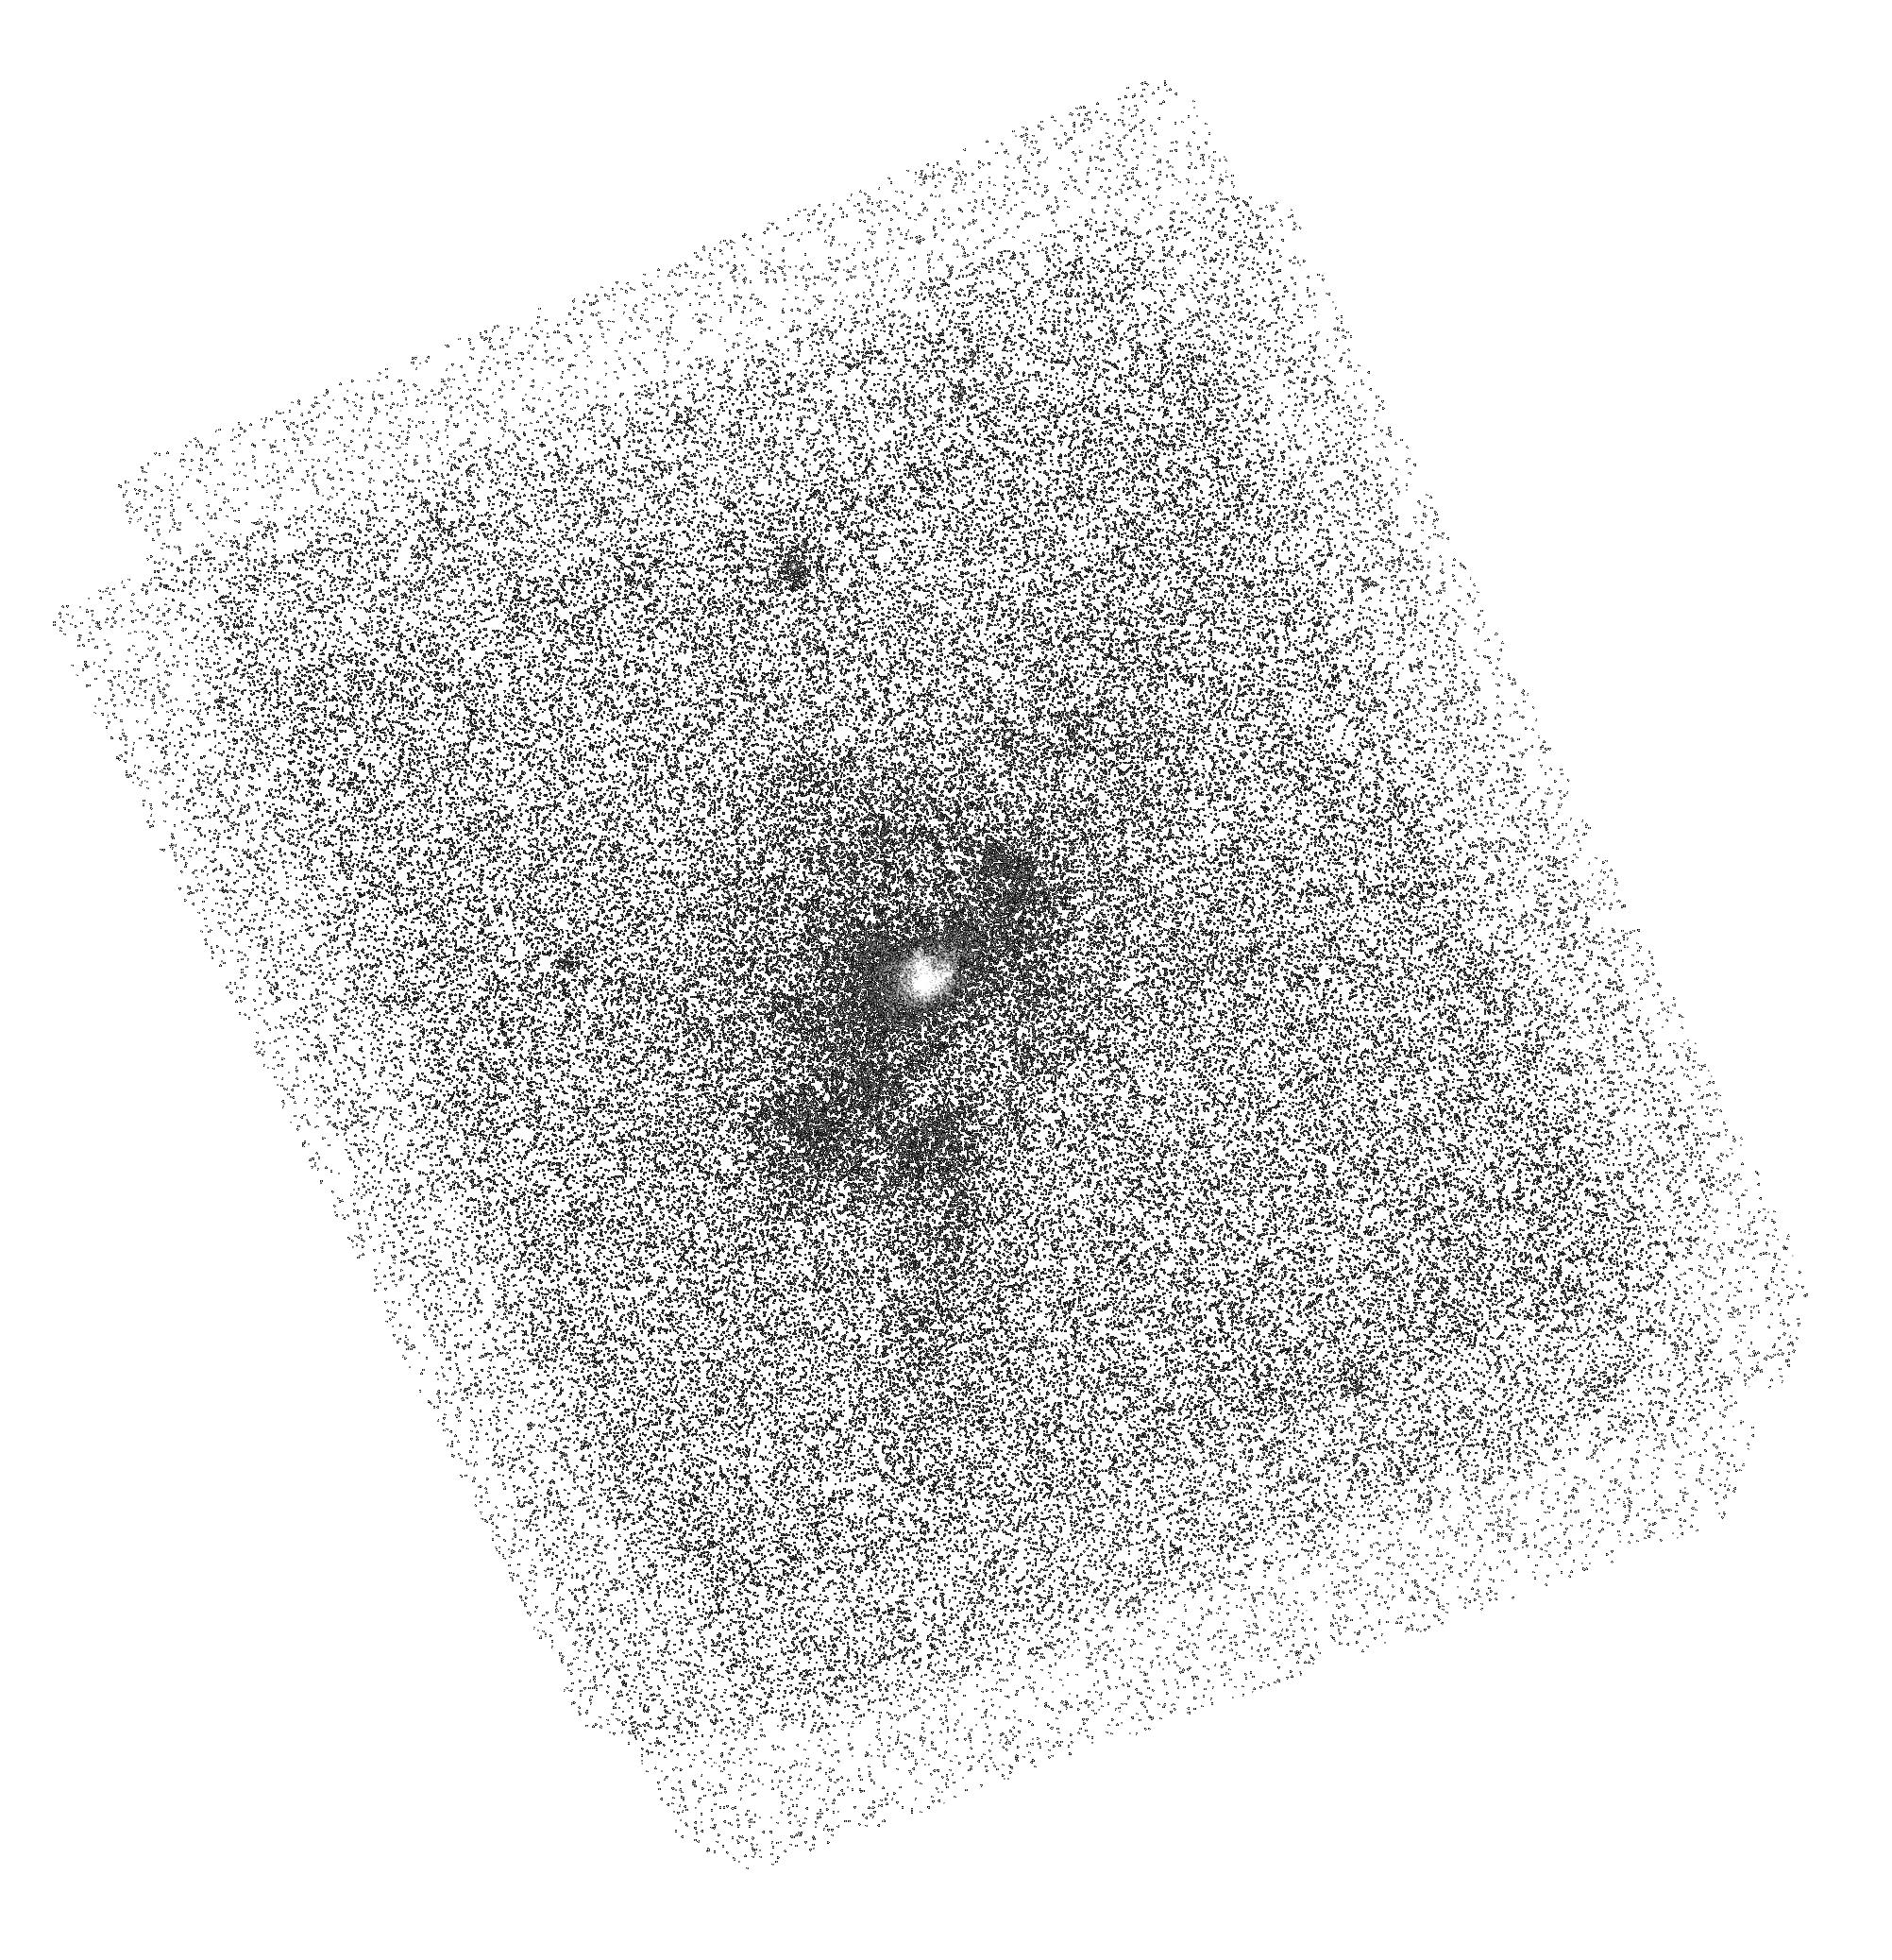
Target: J0833+1000
Instrument: ACS/SBC
Filter: F150LP
Exposure: 1.4 h
Observation ID: hst_15655_58_acs_sbc_f150lp_jdxi58

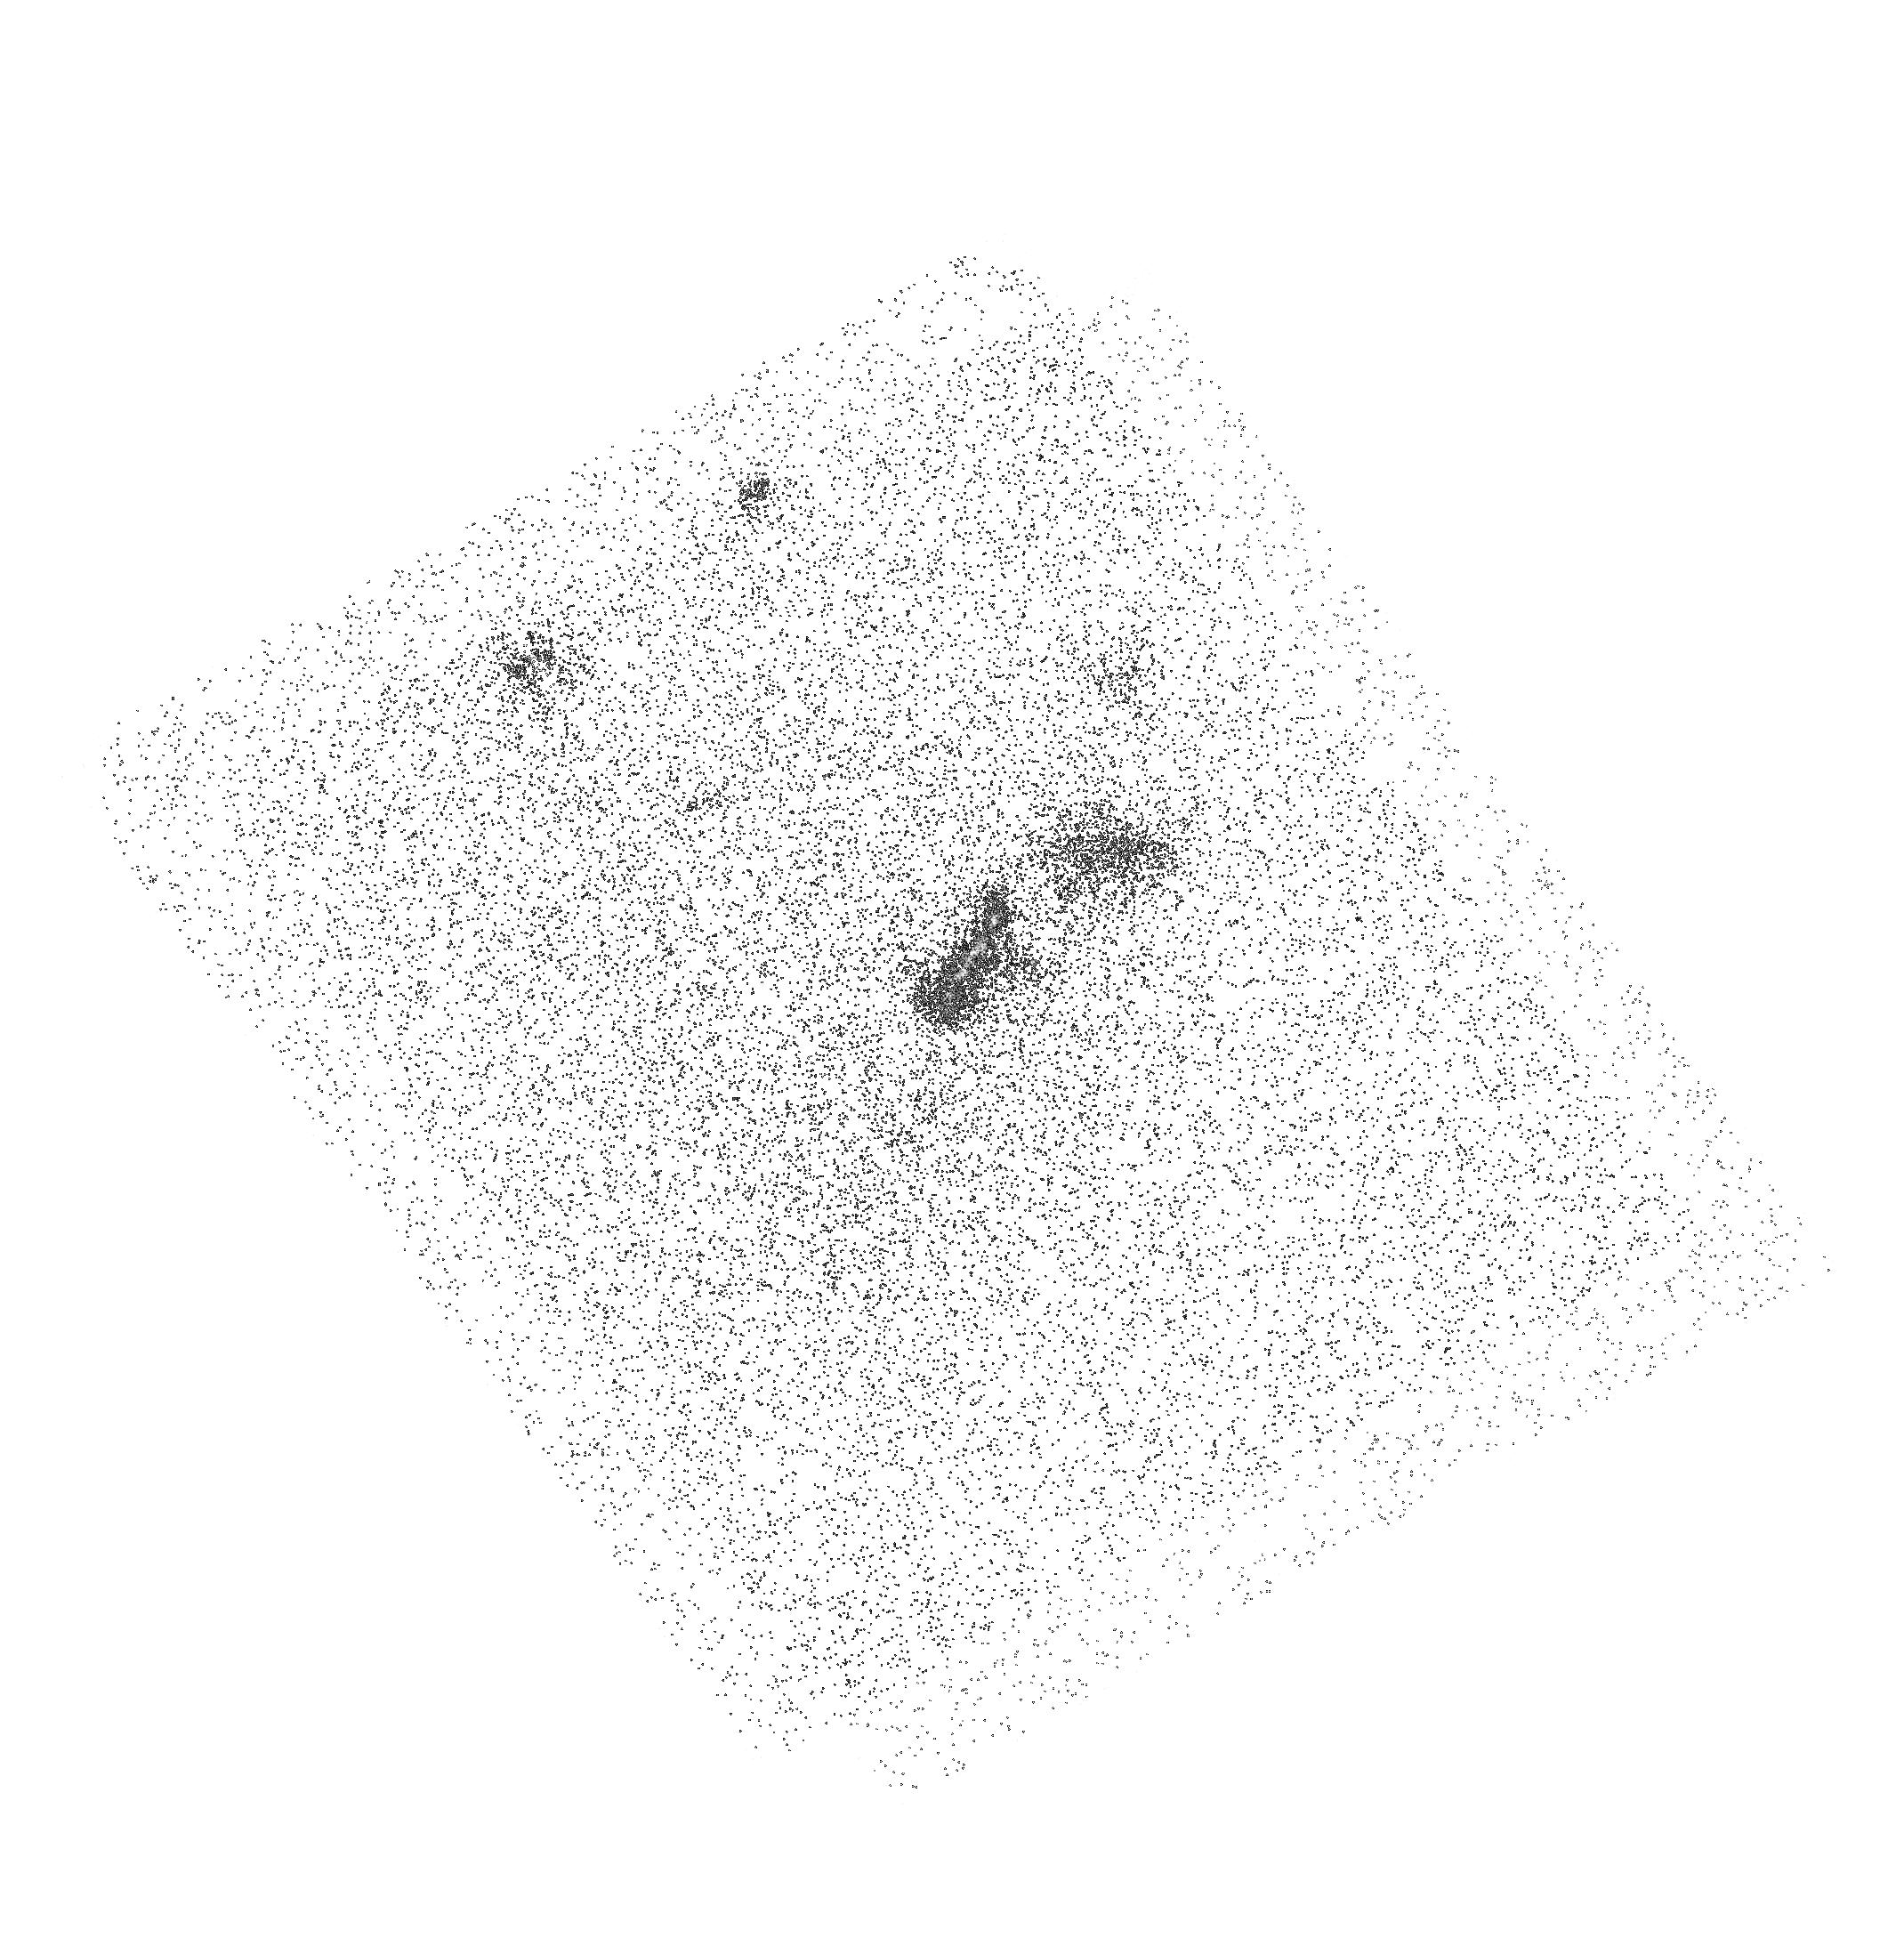
Target: J0113+0106
Instrument: ACS/SBC
Filter: F140LP
Exposure: 18 min
Observation ID: hst_15655_15_acs_sbc_f140lp_jdxi15

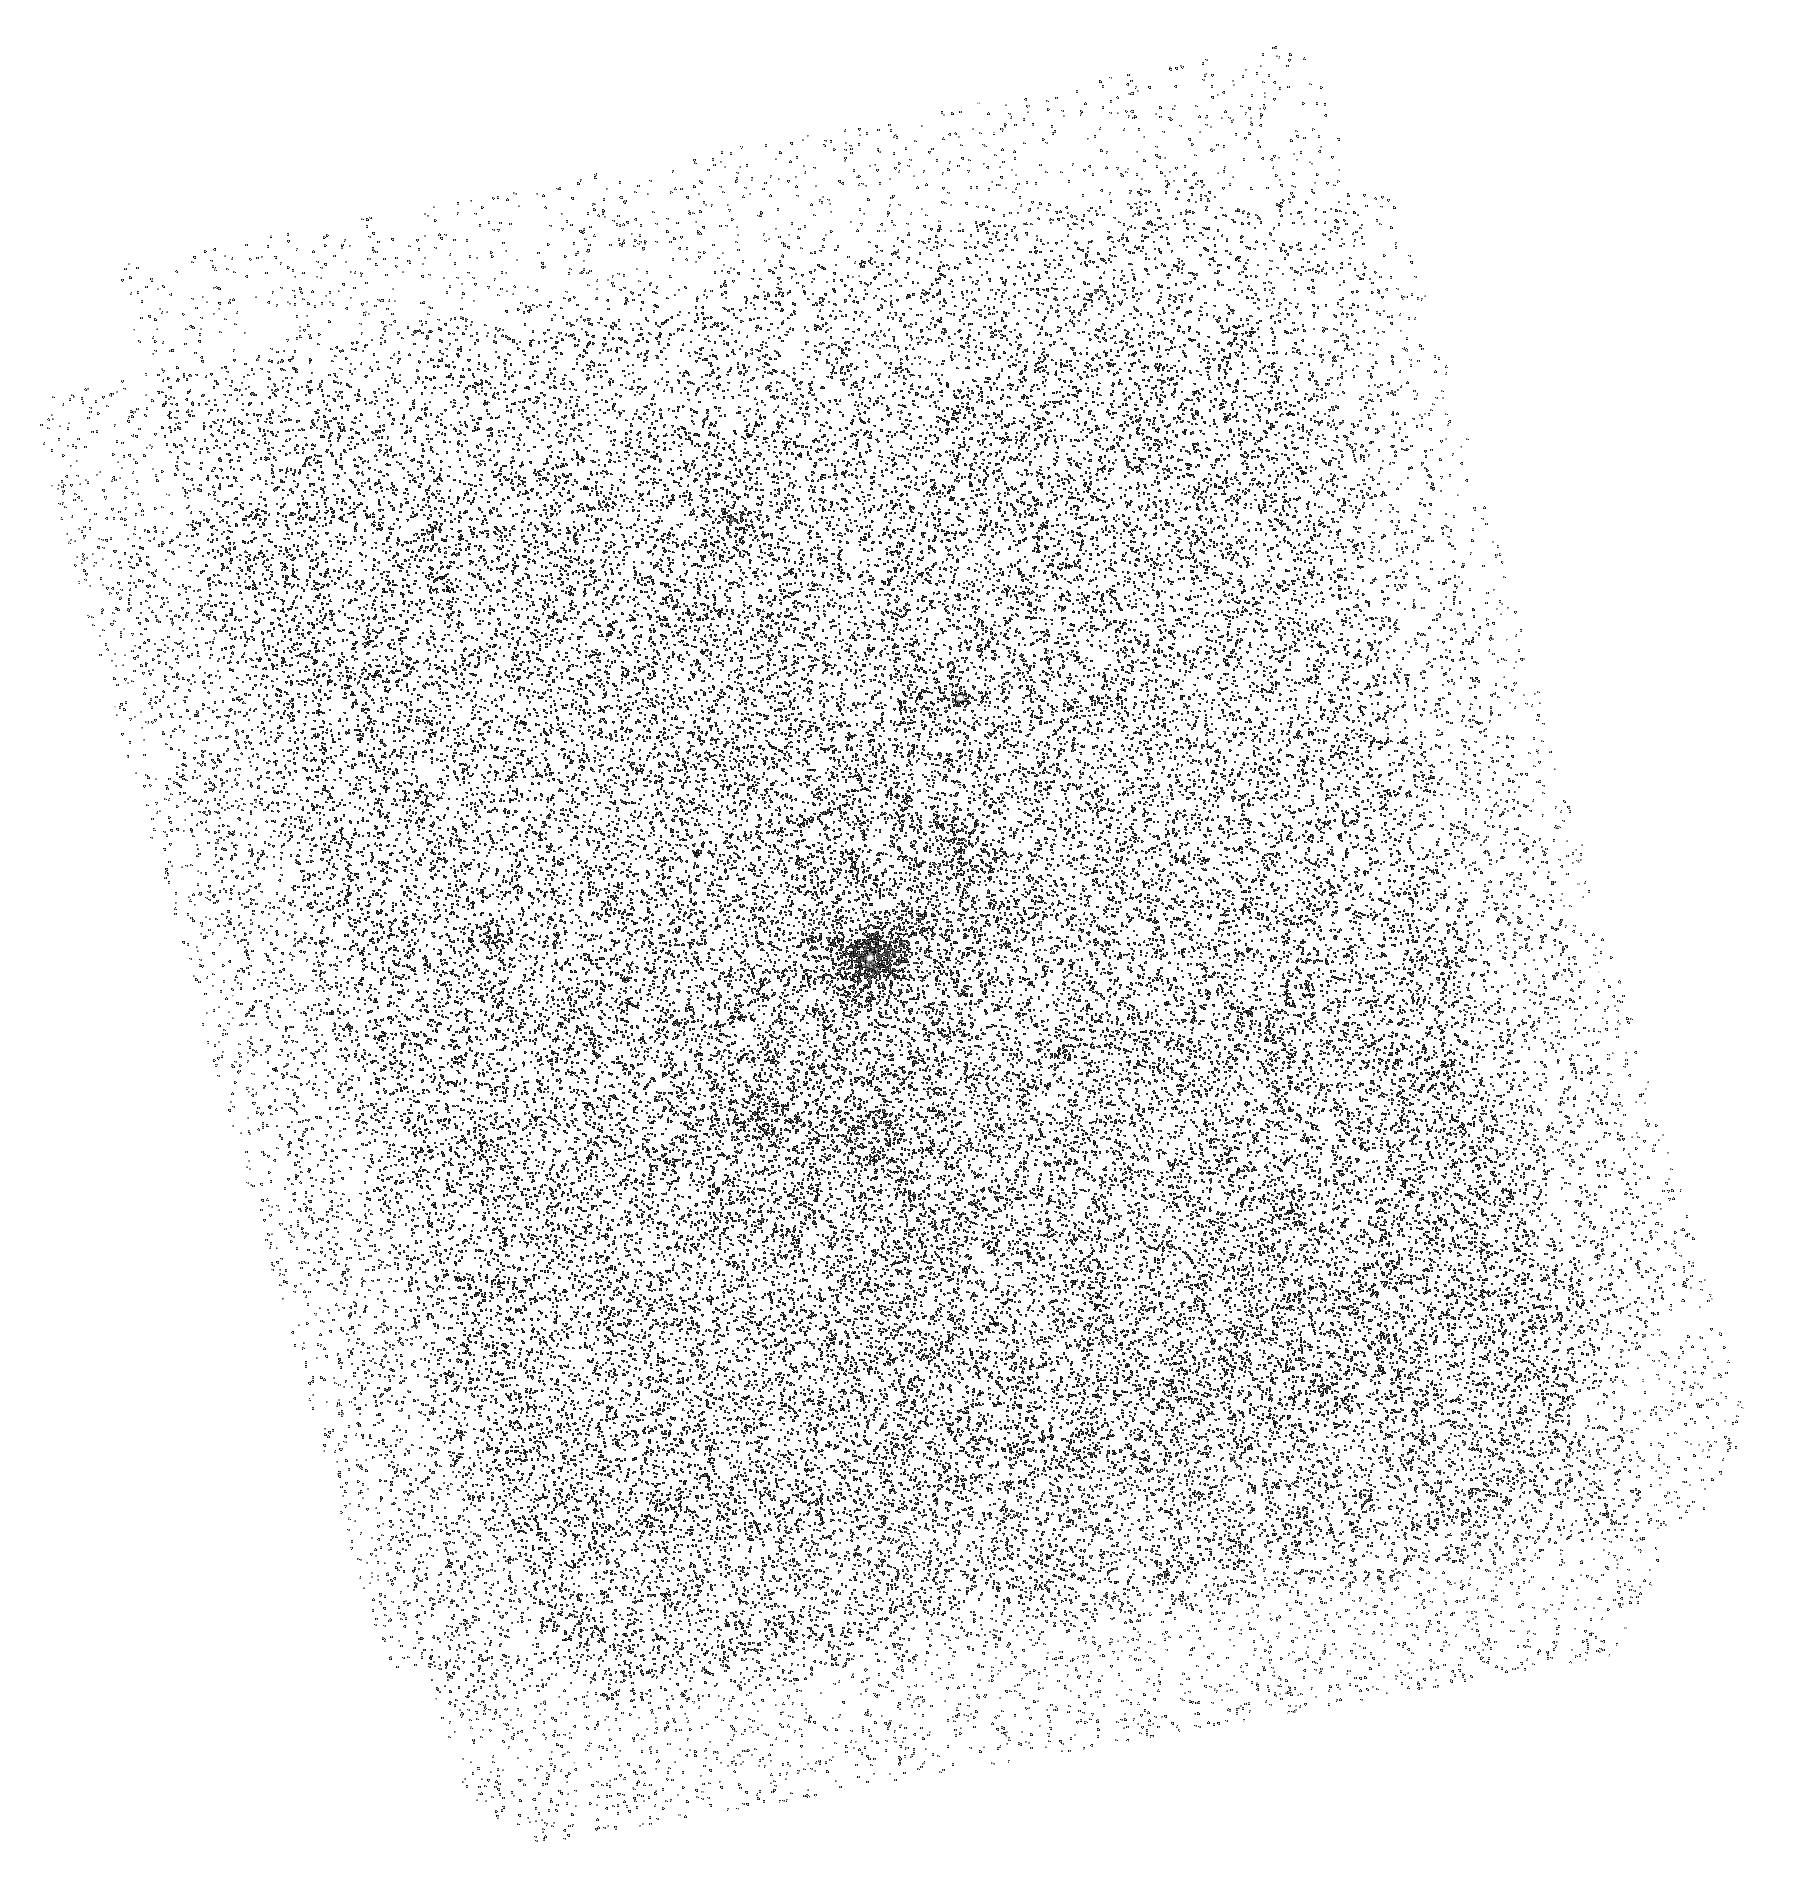
Target: J0833+1000
Instrument: ACS/SBC
Filter: F165LP
Exposure: 1.4 h
Observation ID: hst_15655_10_acs_sbc_f165lp_jdxi10

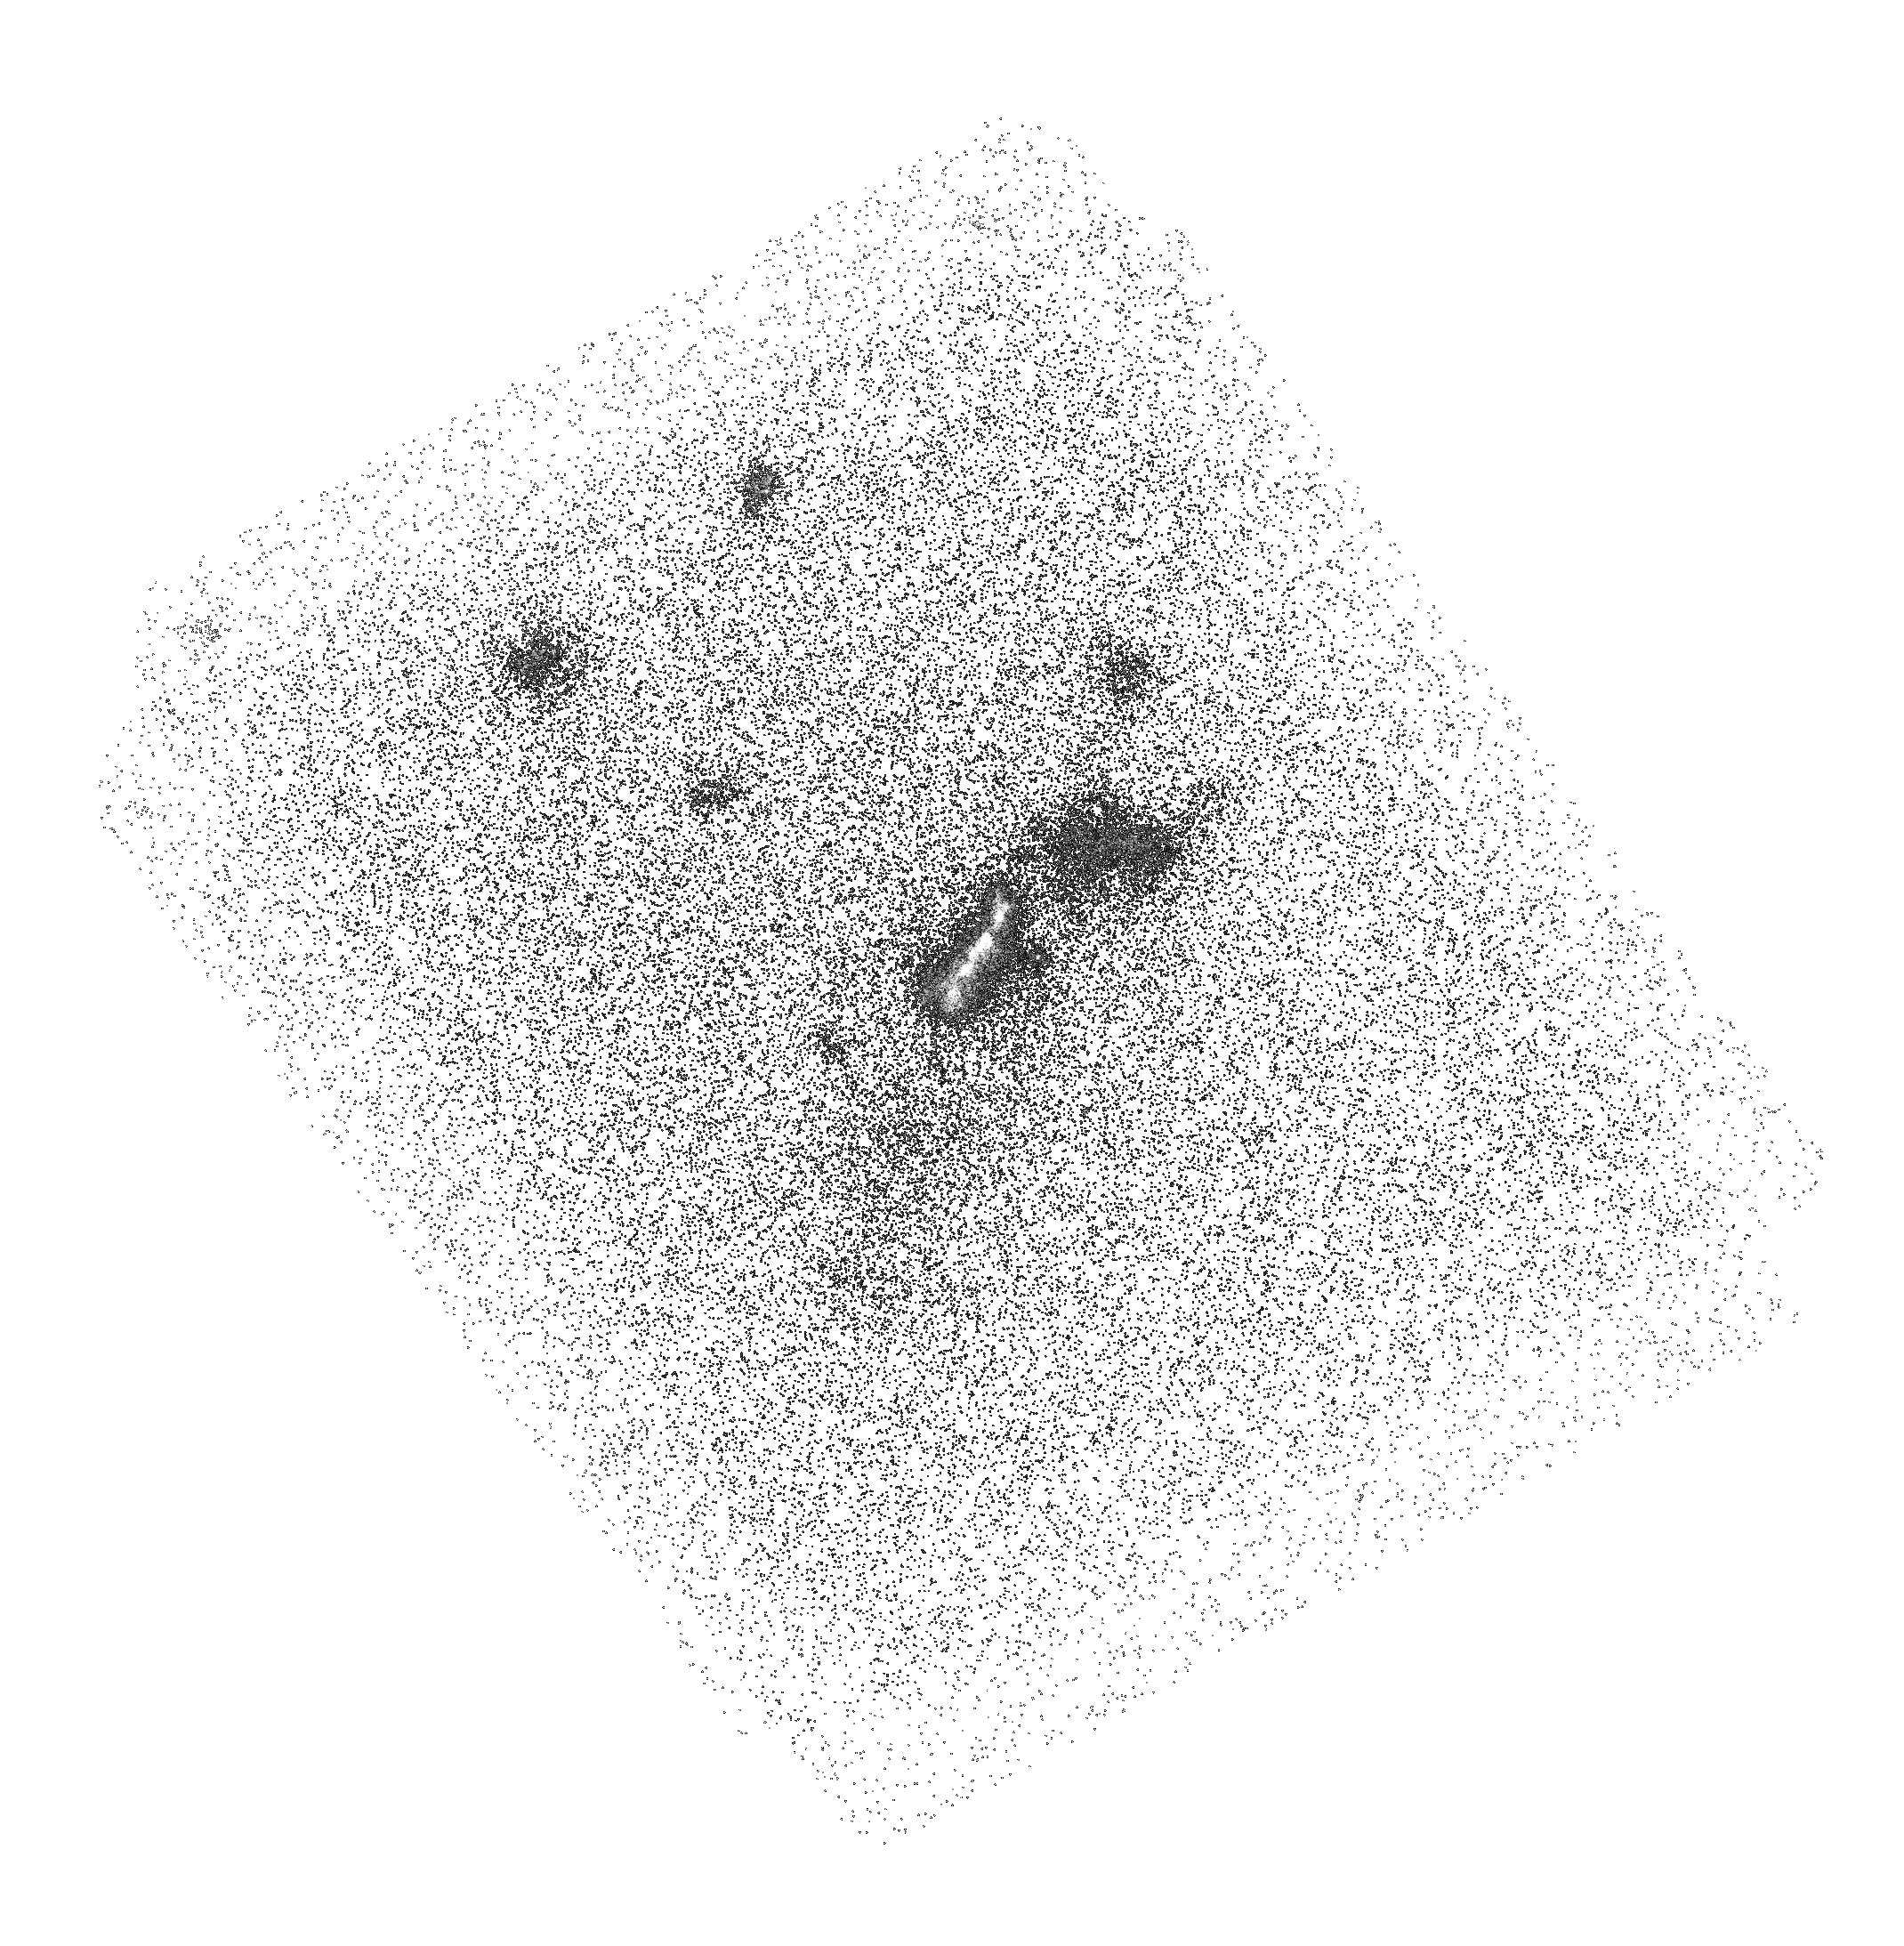
Target: J0113+0106
Instrument: ACS/SBC
Filter: F125LP
Exposure: 47 min
Observation ID: hst_15655_15_acs_sbc_f125lp_jdxi15

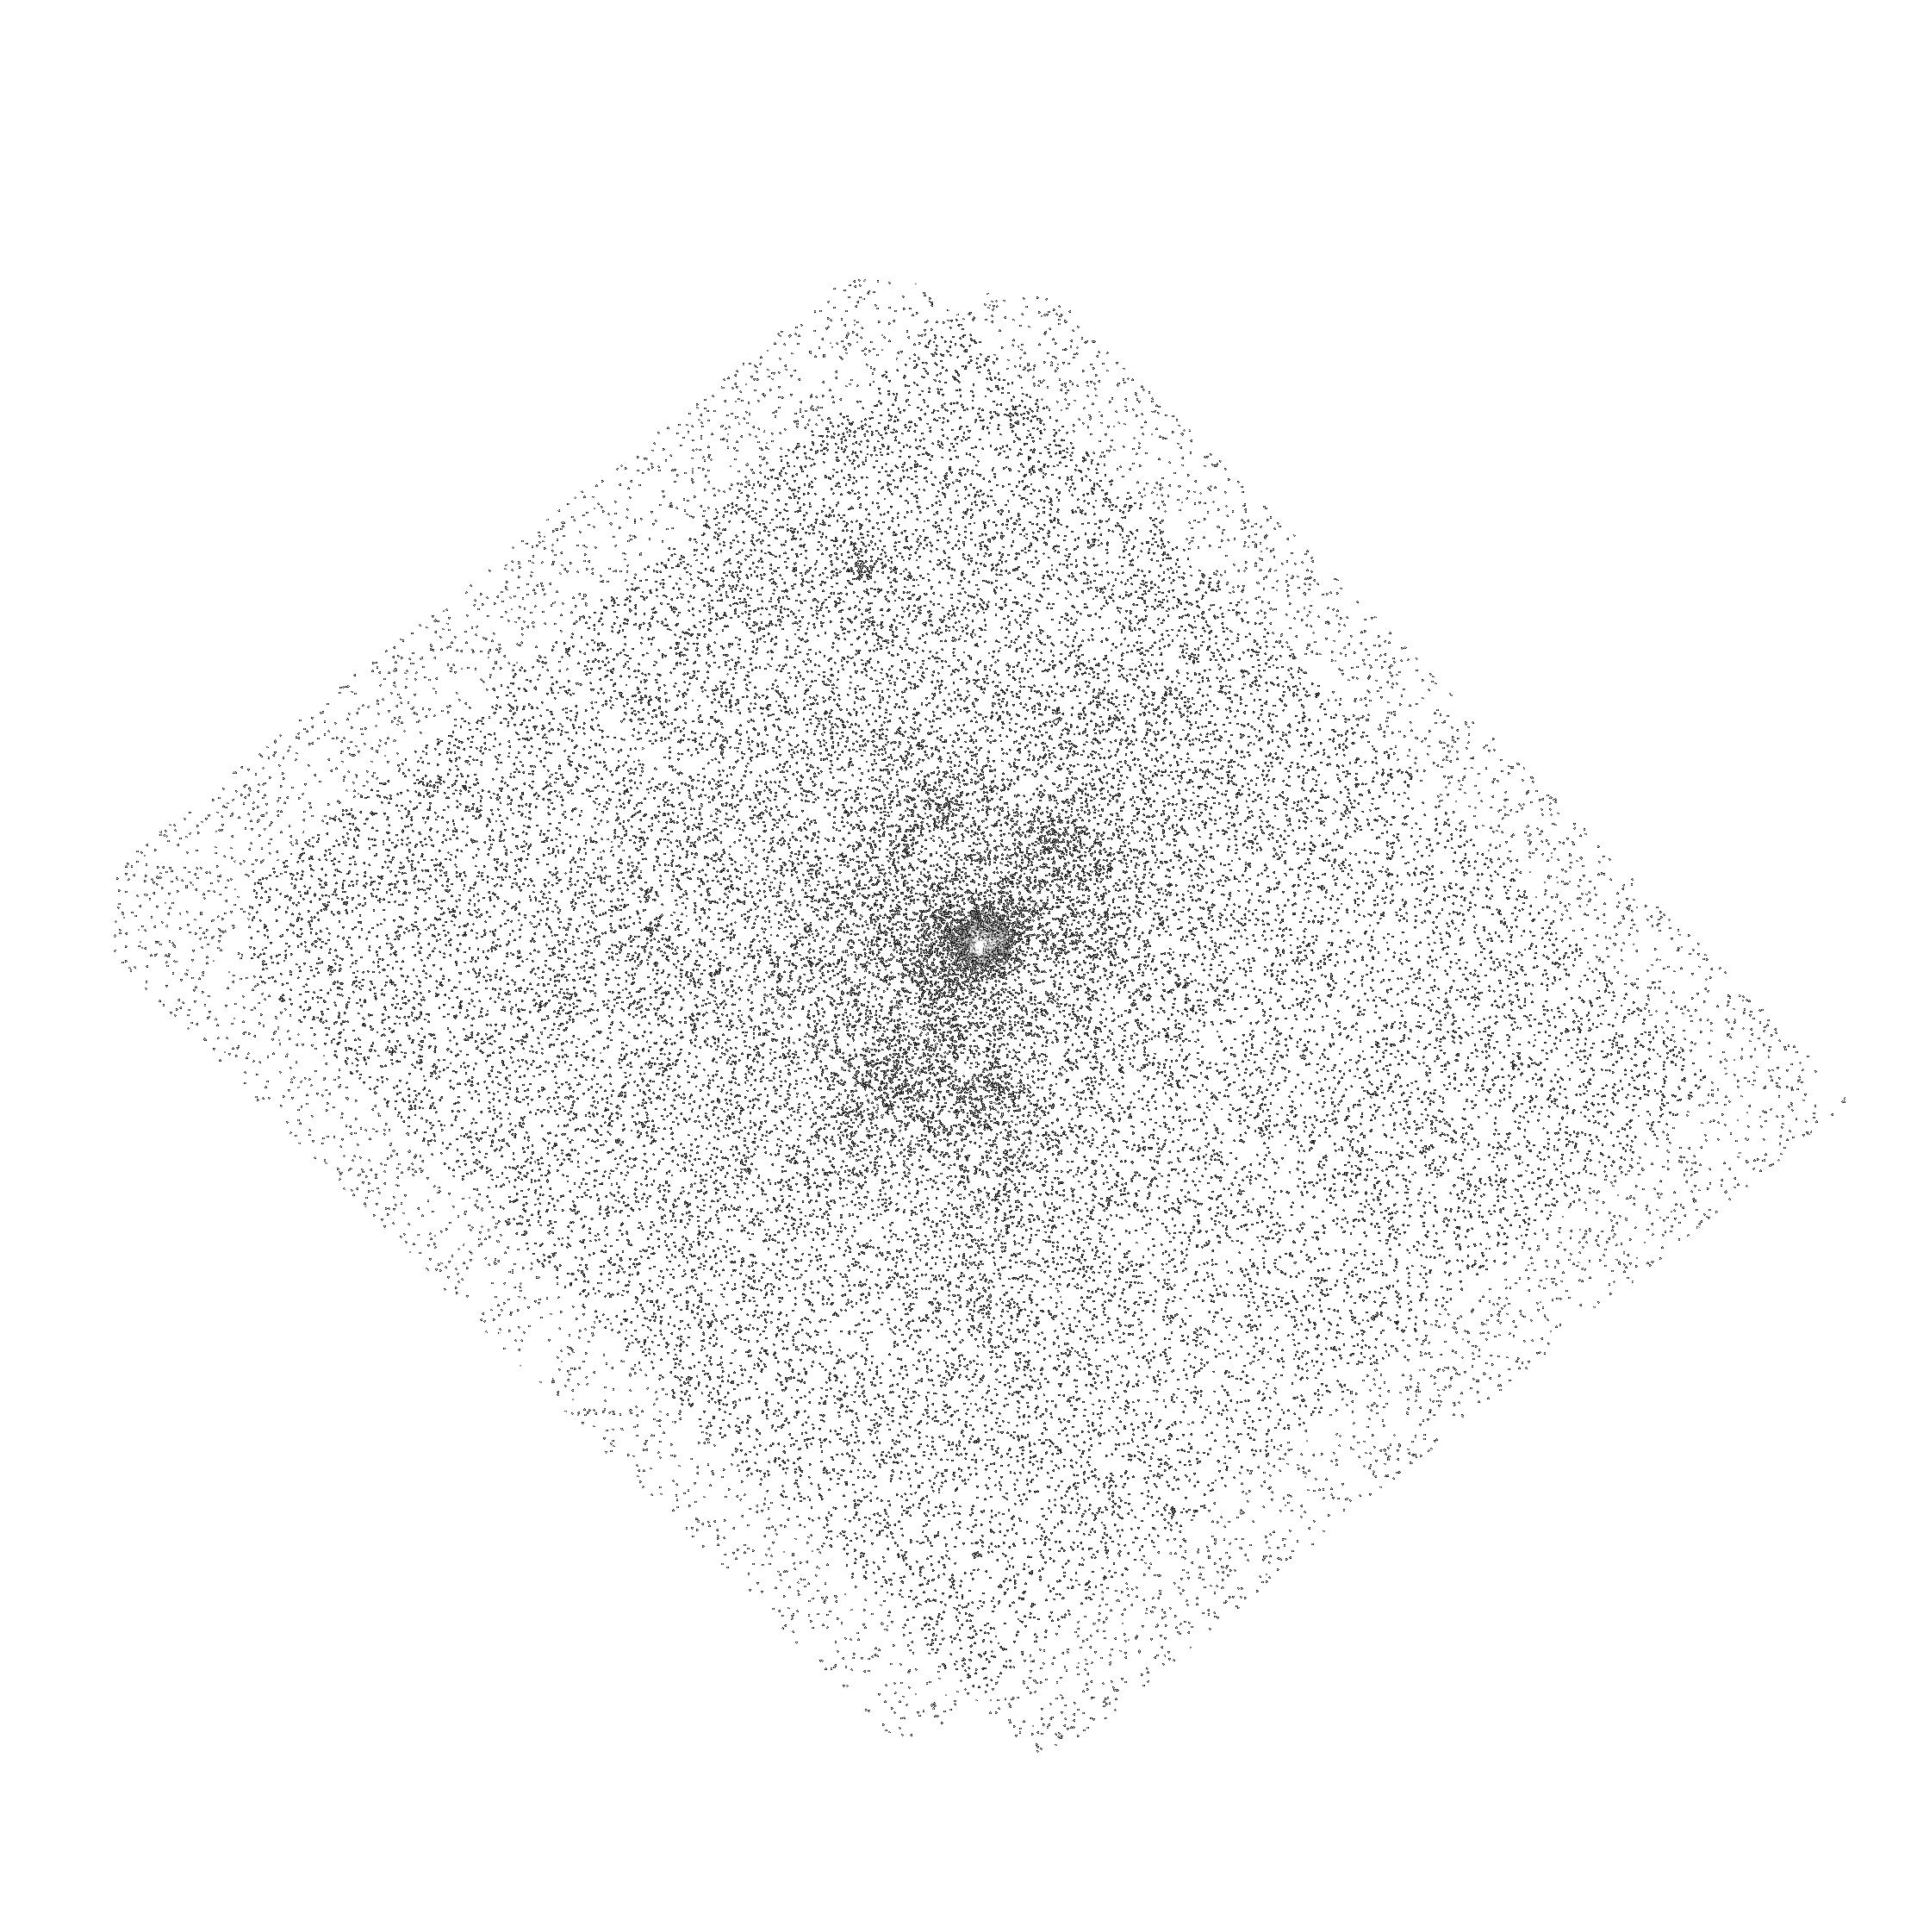
Target: J0833+1000
Instrument: ACS/SBC
Filter: F150LP
Exposure: 24 min
Observation ID: hst_15655_03_acs_sbc_f150lp_jdxi03

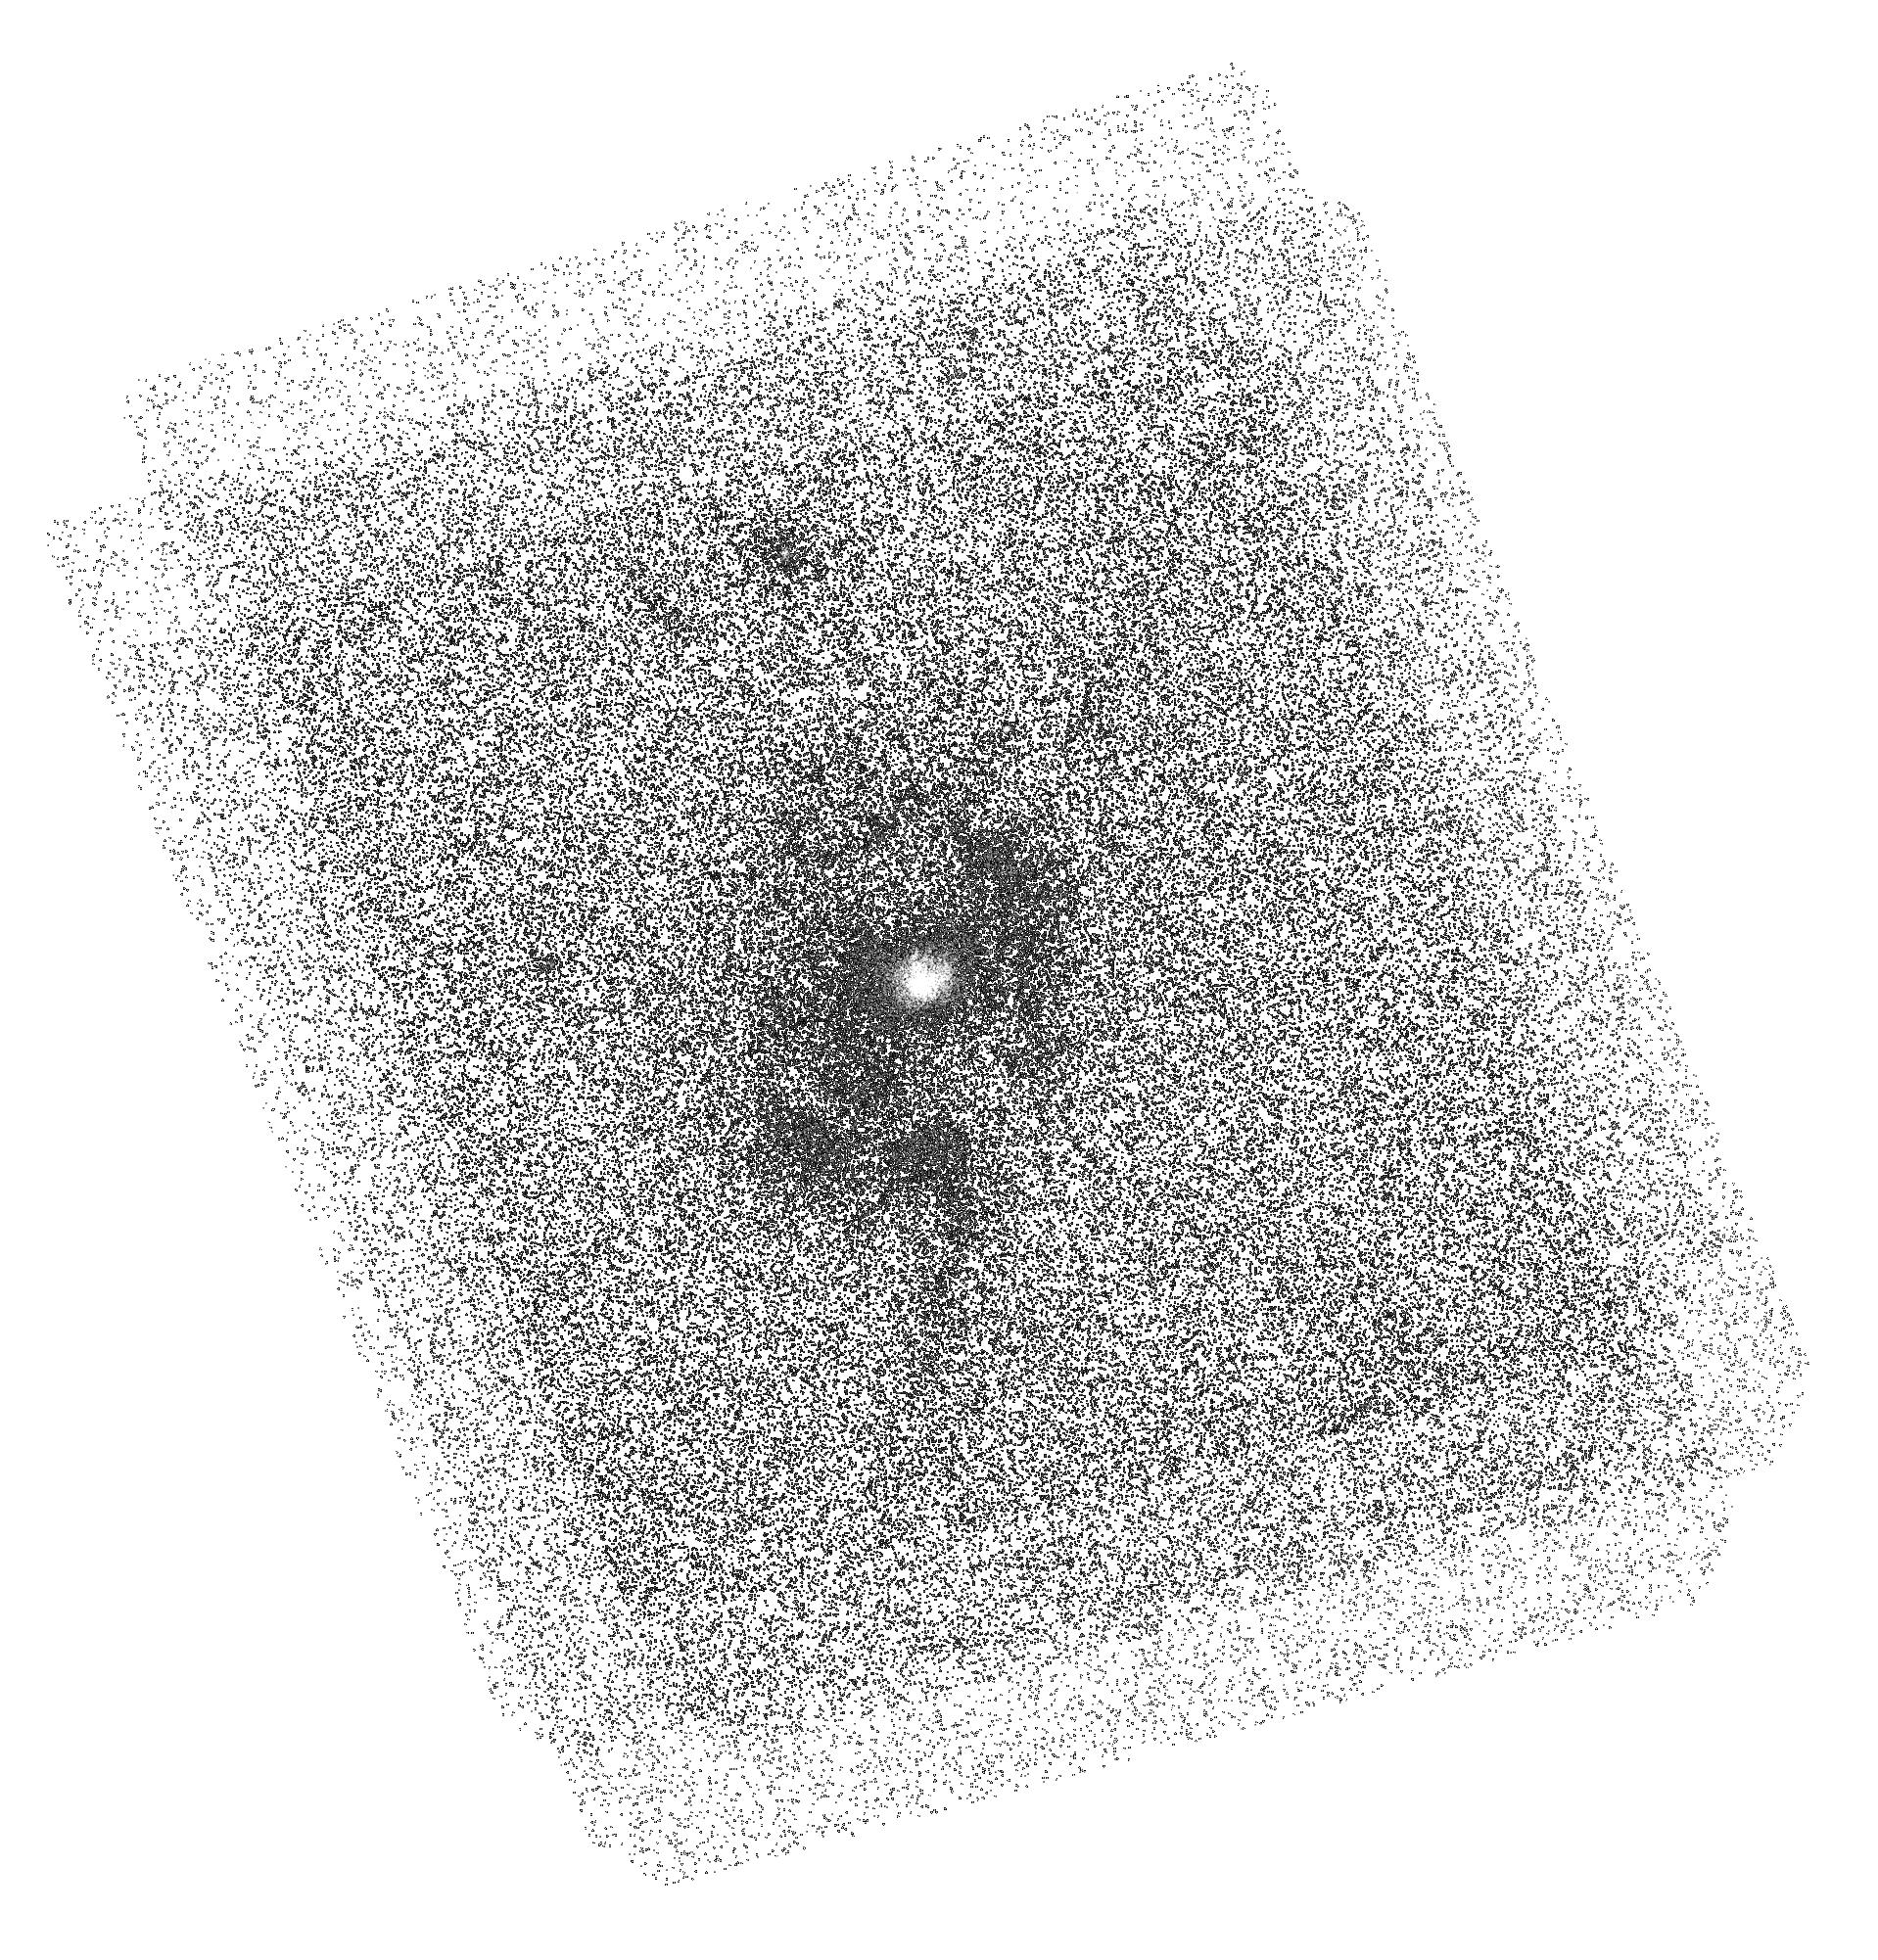
Target: J0833+1000
Instrument: ACS/SBC
Filter: F140LP
Exposure: 1.4 h
Observation ID: hst_15655_57_acs_sbc_f140lp_jdxi57

The first high resolution view of the full extent, morphology, and multi-phase nature of radio-loud and quiet AGN feedback with ACS+SBC (PI: Johnson, Sean)

Energy and momentum released by AGN is thought to couple to the interstellar medium of the host and regulate star-formation in massive galaxies. AGN feedback mechanisms are often divided into two distinct physical modes: radio-loud and radio-quiet. Direct evidence of AGN feedback from radio-loud AGN has long been established. Recent observations of spatially and kinematically extended [OIII] emission around radio-quiet AGN demonstrate that the radio-quiet systems that dominate the quasar population can provide feedback as well. However, the morphology, multiphase nature, and mass of AGN outflows remain largely unconstrained. An exciting new technique to produce synthetic narrow-band images of HI Ly-alpha and OVI emission with the ACS+SBC for sources at z~0.26 has been successfully demonstrated for a starbursting galaxy (Hayes et al., 2016). We propose to obtain deep, high resolution narrow-band Ly-apha and OVI images of two luminous, obscured AGN at z~0.26 with recently discovered extended [OIII] outflows, one of which is radio-loud and one which is radio-quiet. The unique combination of redshift, known outflows, and dust obscuration acting as a natural coronagraph for these AGN provide a new opportunity to study AGN feedback in diffuse and coronal gas. The proposed UV images together with multi-wavelength data will measure the ionization state/mechanisms and masses of outflows from the two AGN feedback modes in a completely new way.